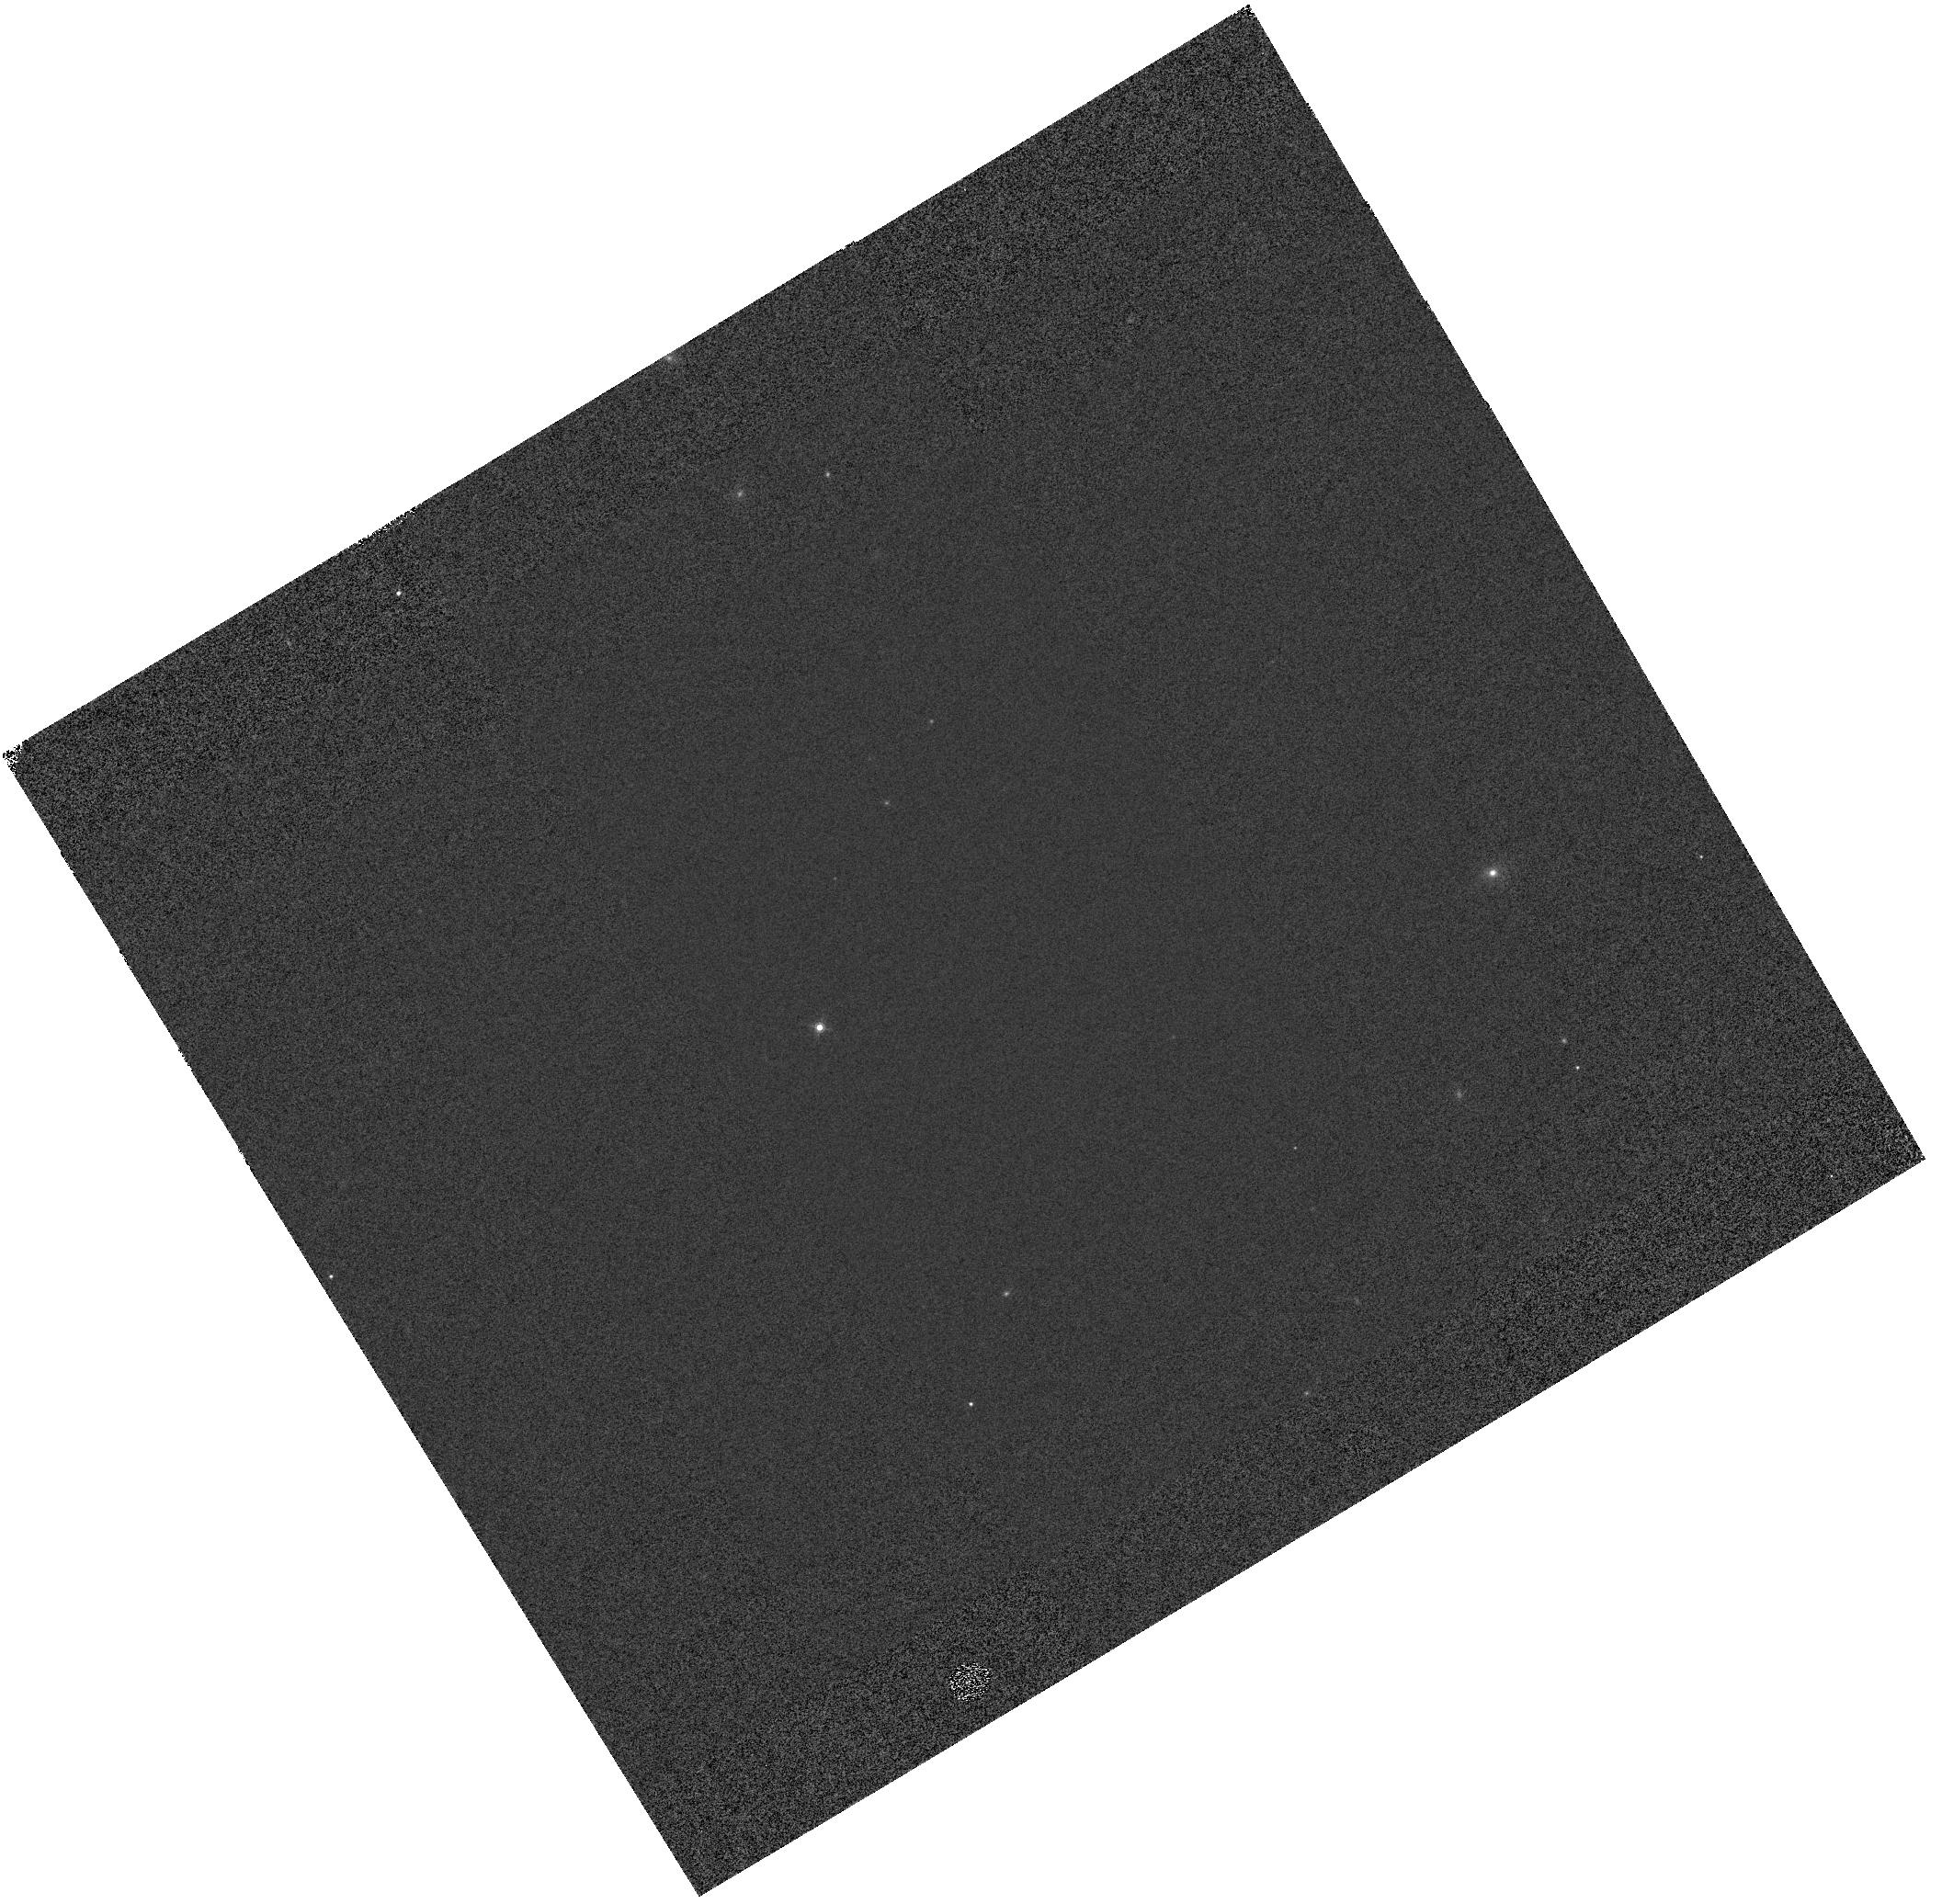
Target: GD-153. Instrument: WFC3/IR. Filter: F160W. Exposure: 1 min. Observation ID: hst_14386_02_wfc3_ir_f160w_id2q02

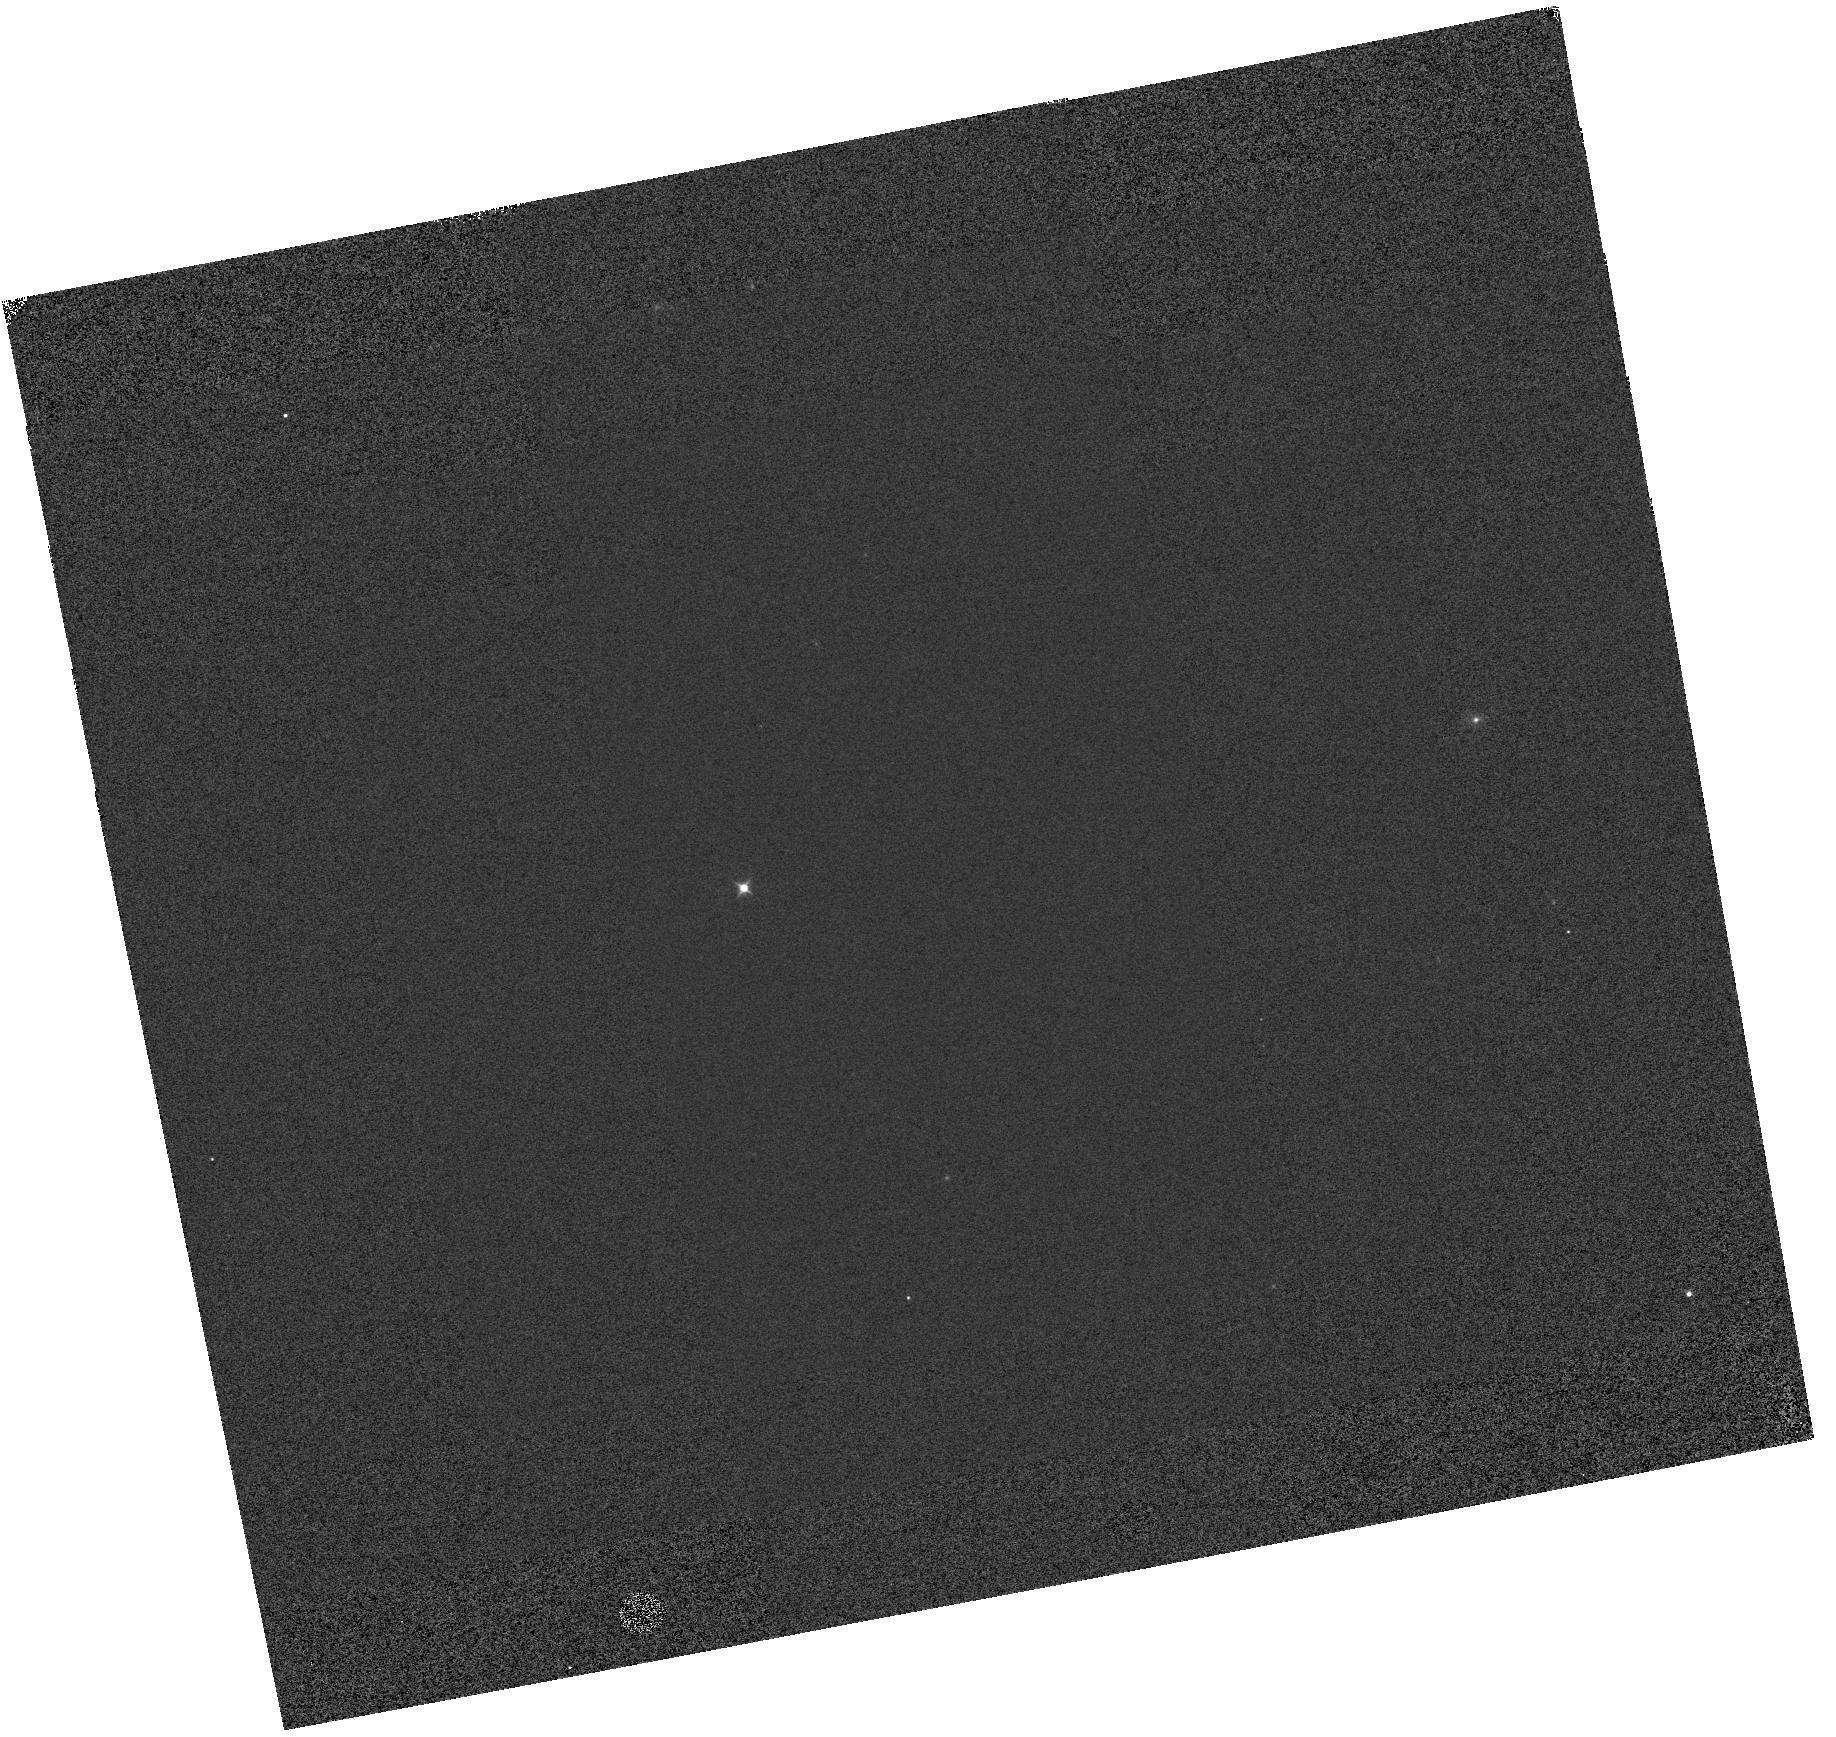
Target: GD-153. Instrument: WFC3/IR. Filter: F098M. Exposure: 1 min. Observation ID: hst_14386_01_wfc3_ir_f098m_id2q01

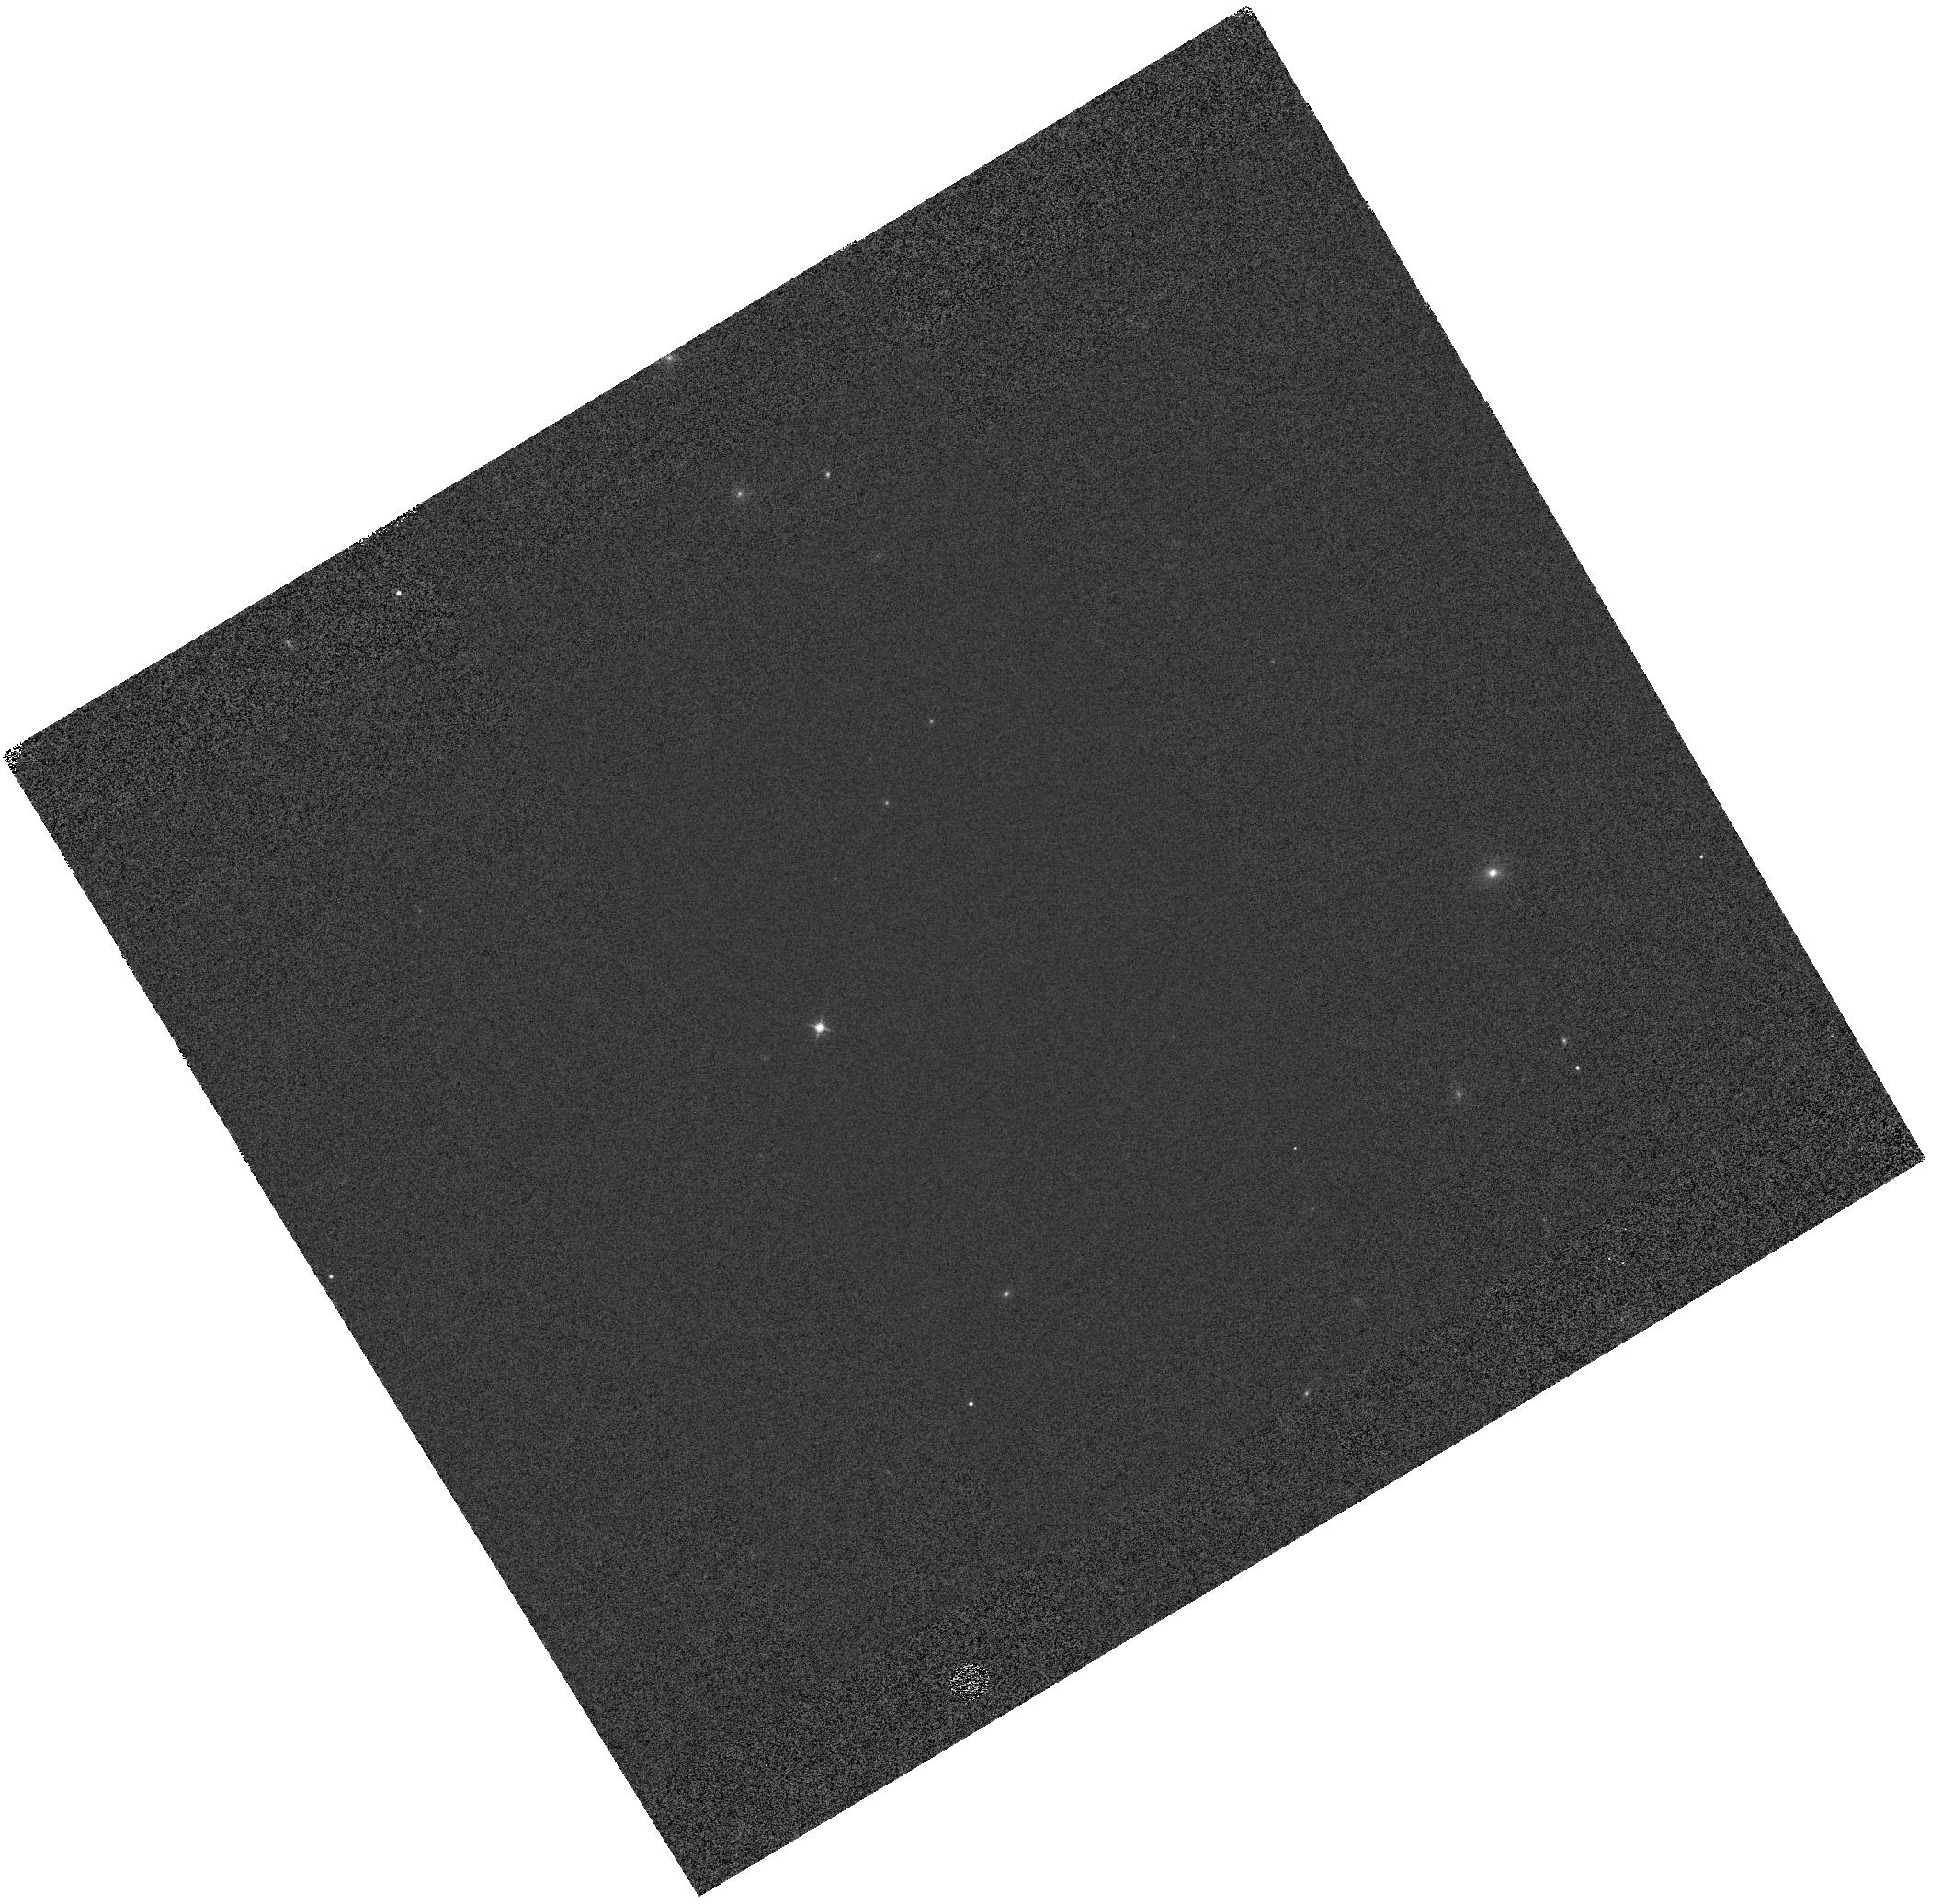
Target: GD-153. Instrument: WFC3/IR. Filter: F140W. Exposure: 1 min. Observation ID: hst_14386_02_wfc3_ir_f140w_id2q02

WFC3 IR Grisms: Trace and Flux Calibration (PI: Pirzkal, Norbert)

Observations of GD-153 to verify the dispersion solution of the G102 and G141 grisms. Observations are taken at the center of the field to verify the stability of these modes. New positions are added on the detector to better sample the spatial variation of the flux calibration. These new positions are meant to suppplement observations of GD-153 taken during previous Cycles.